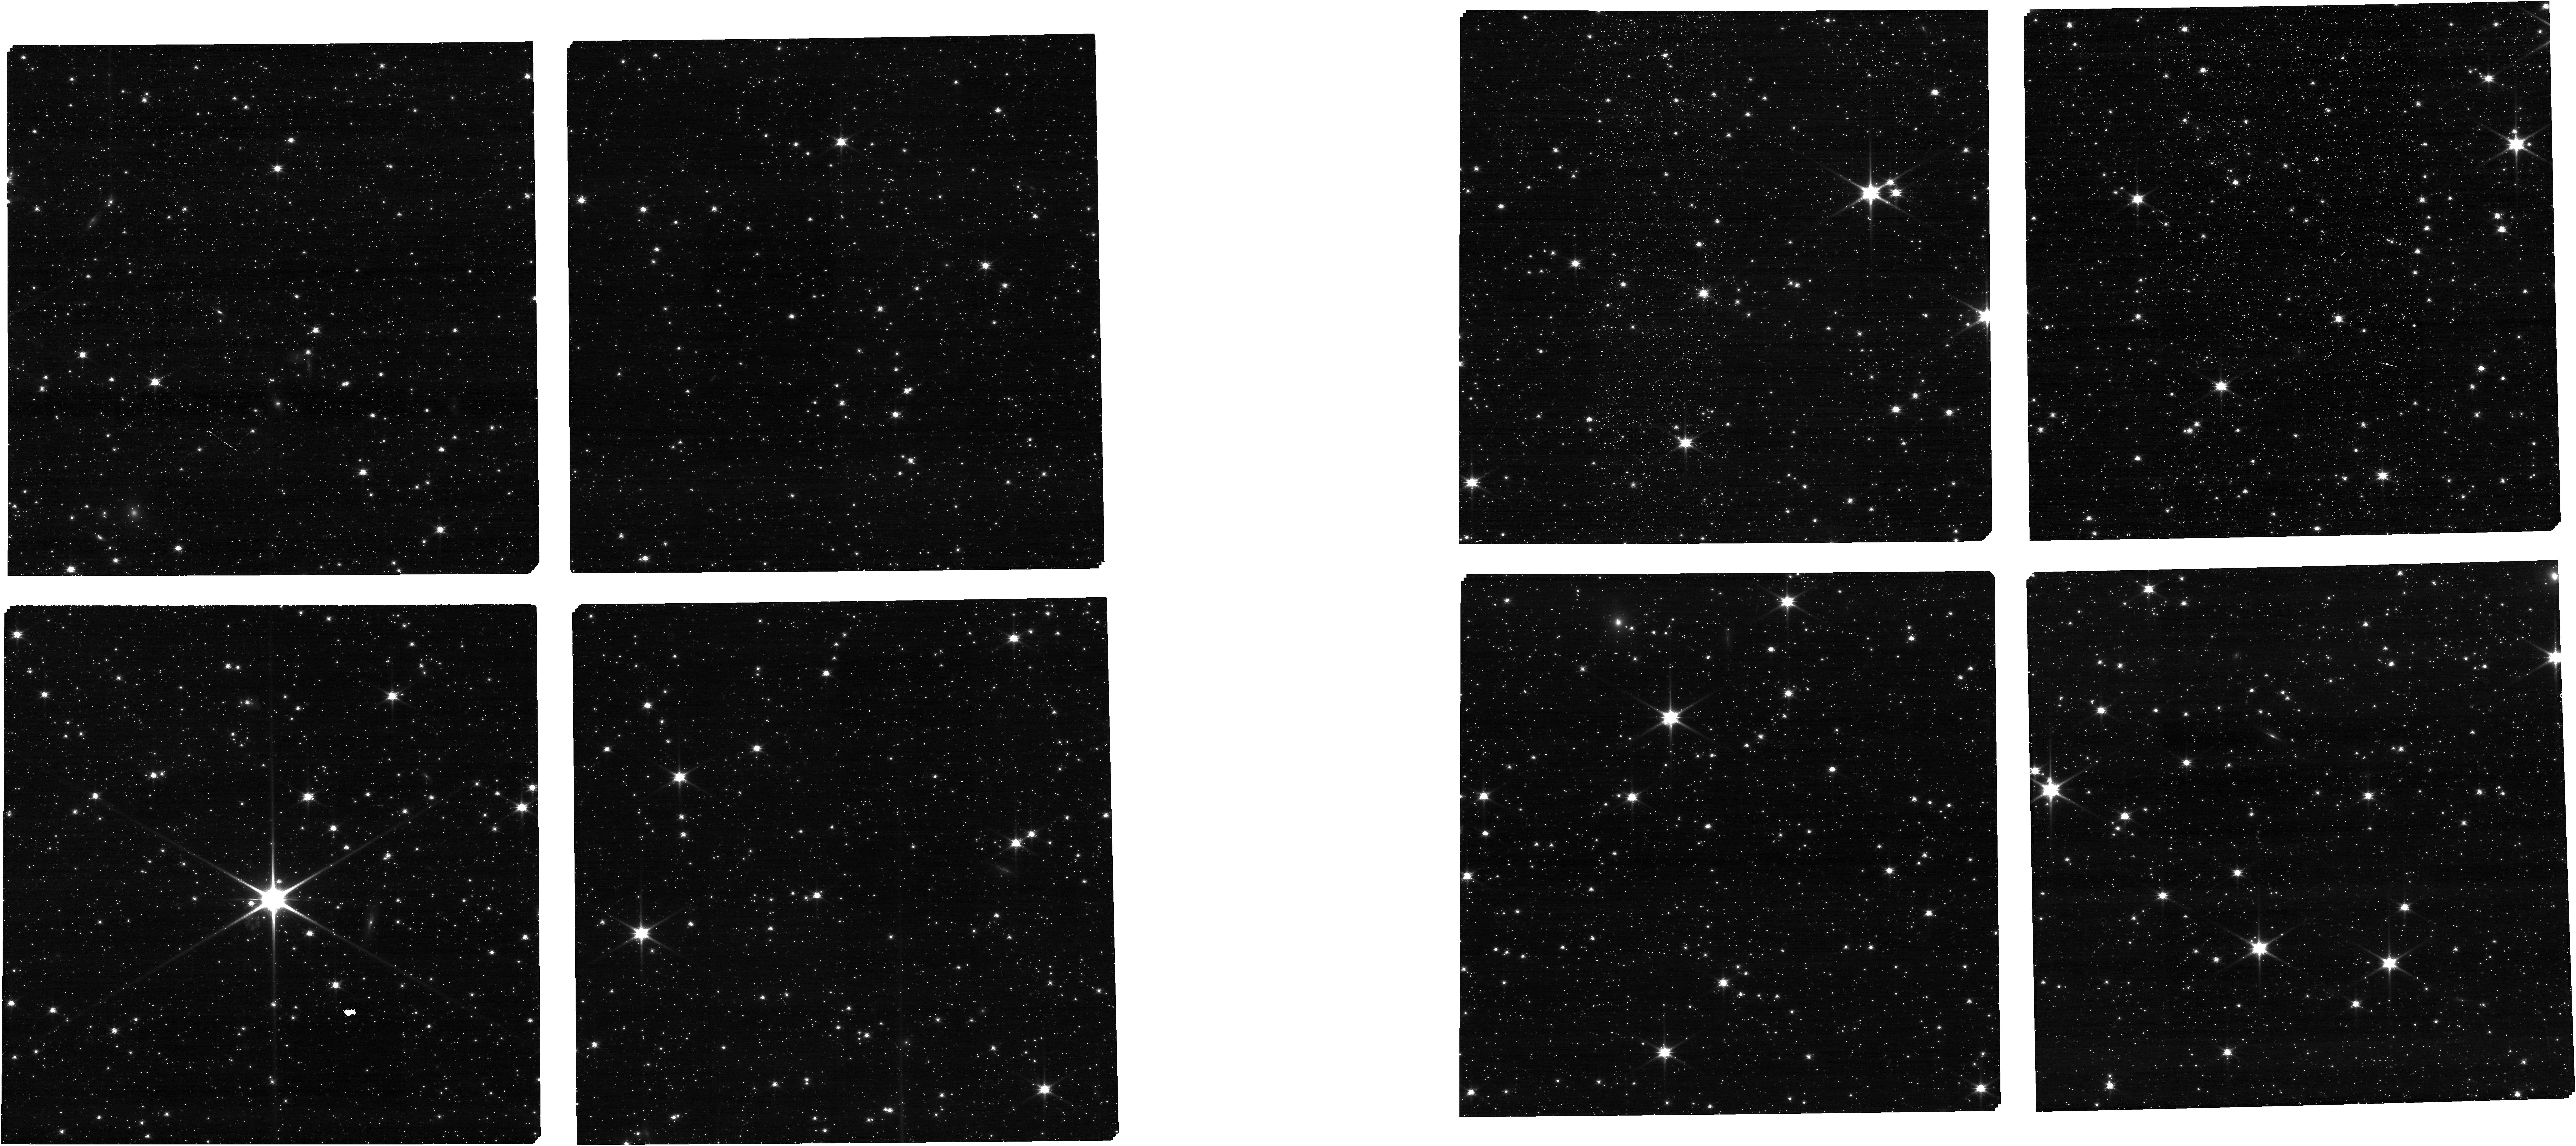
Target: NGC-346-SHORT. Instrument: NIRCAM. Filter: F090W. Exposure: 5 min. Observation ID: jw01227-o014_t025_nircam_clear-f090w

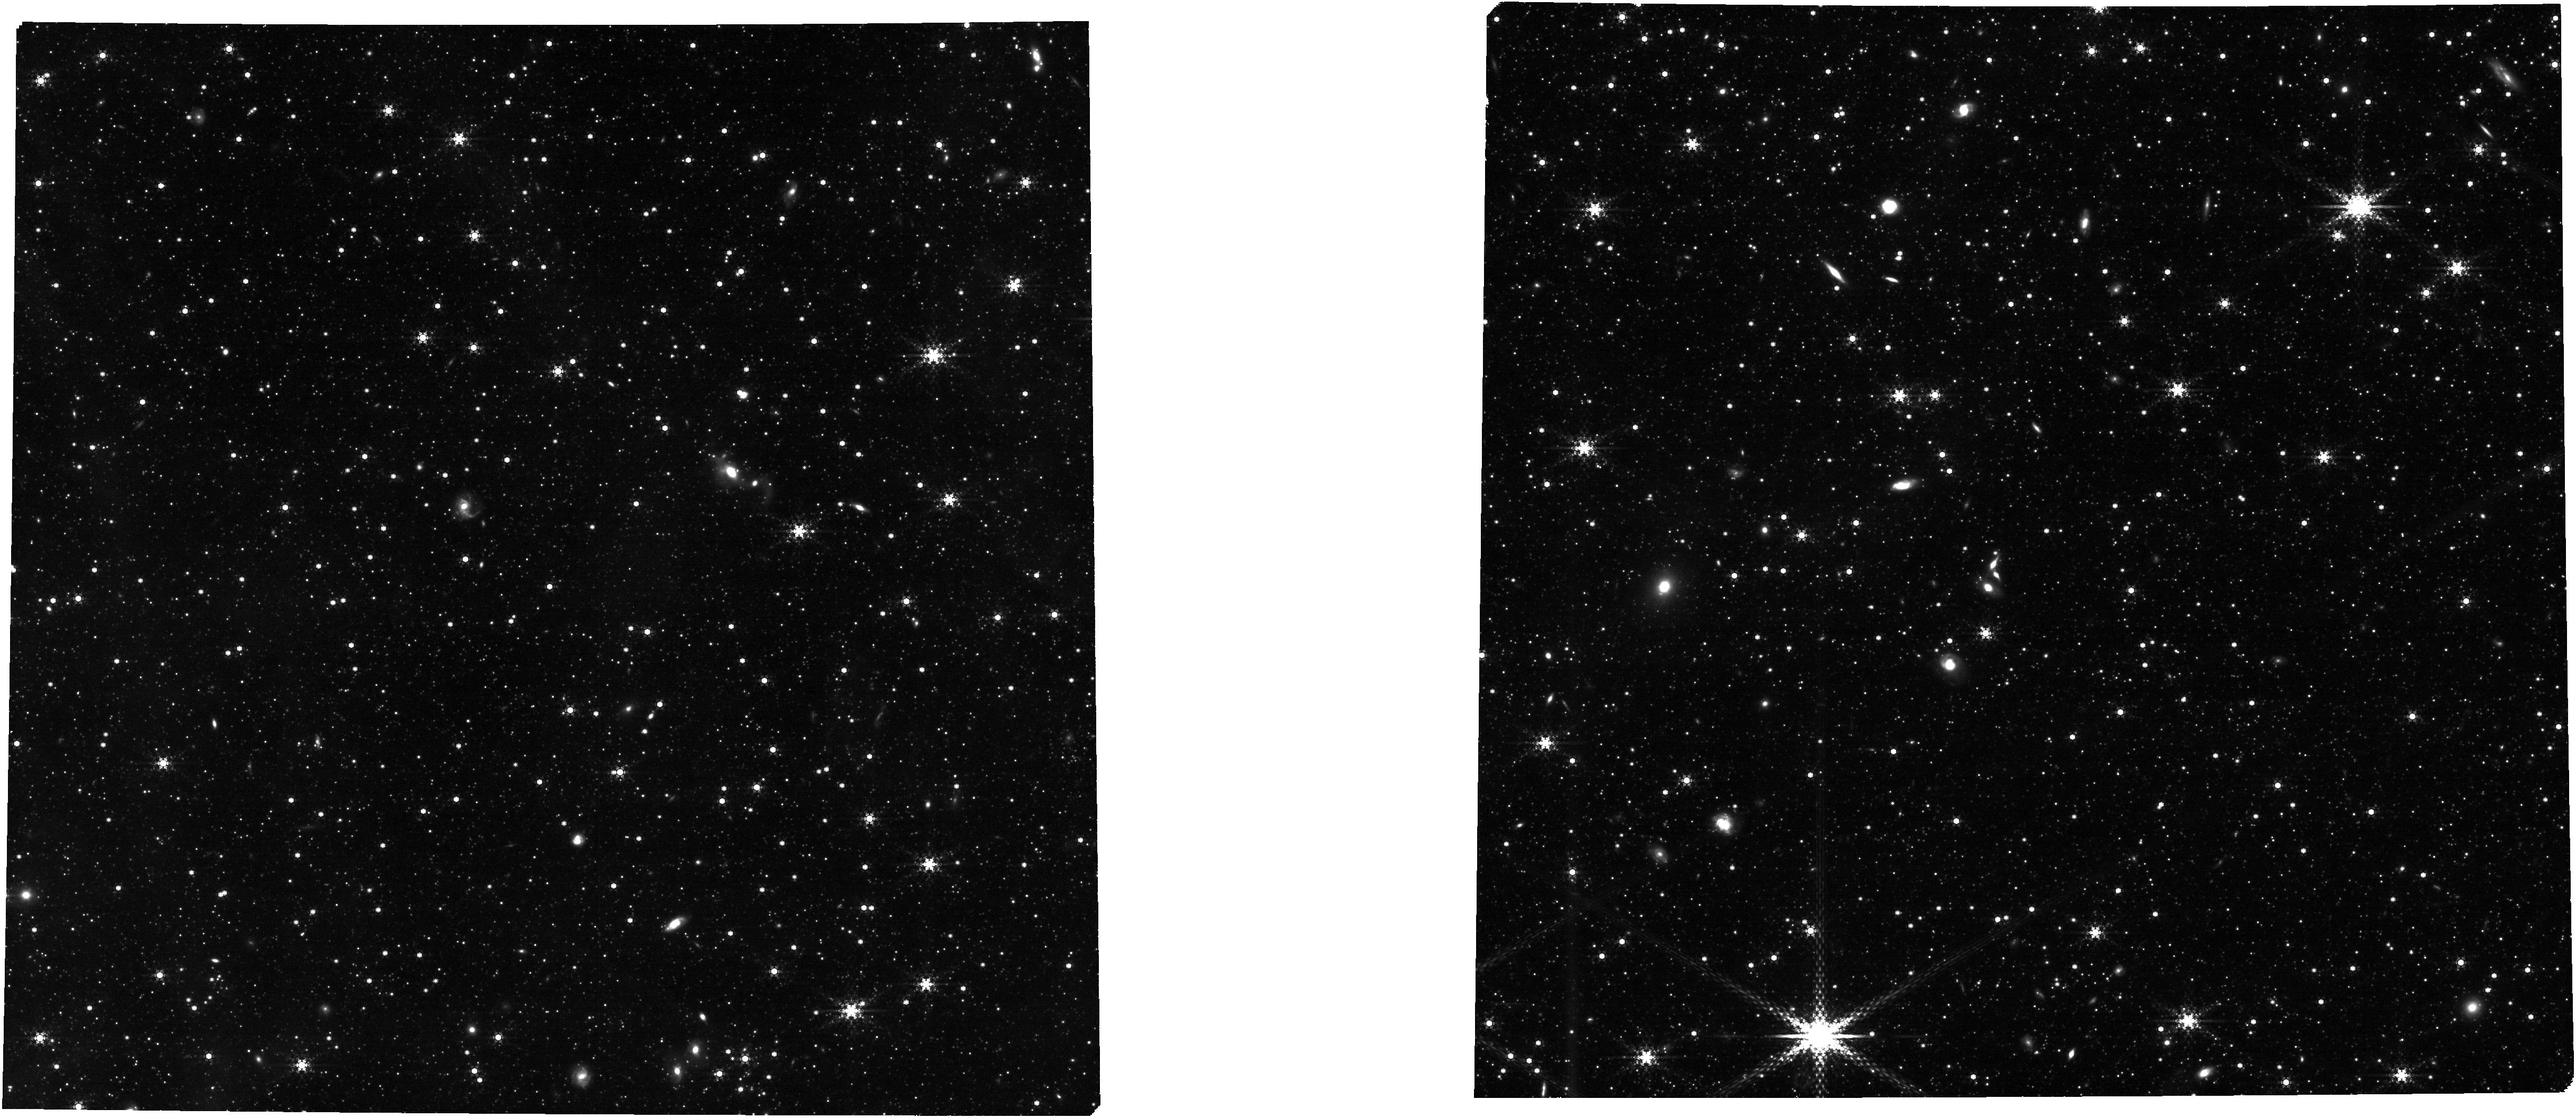
Target: Combined_Final_Catalog. Instrument: NIRCAM. Filter: F430M. Exposure: 24 min. Observation ID: jw01227-o026_t253_nircam_clear-f430m

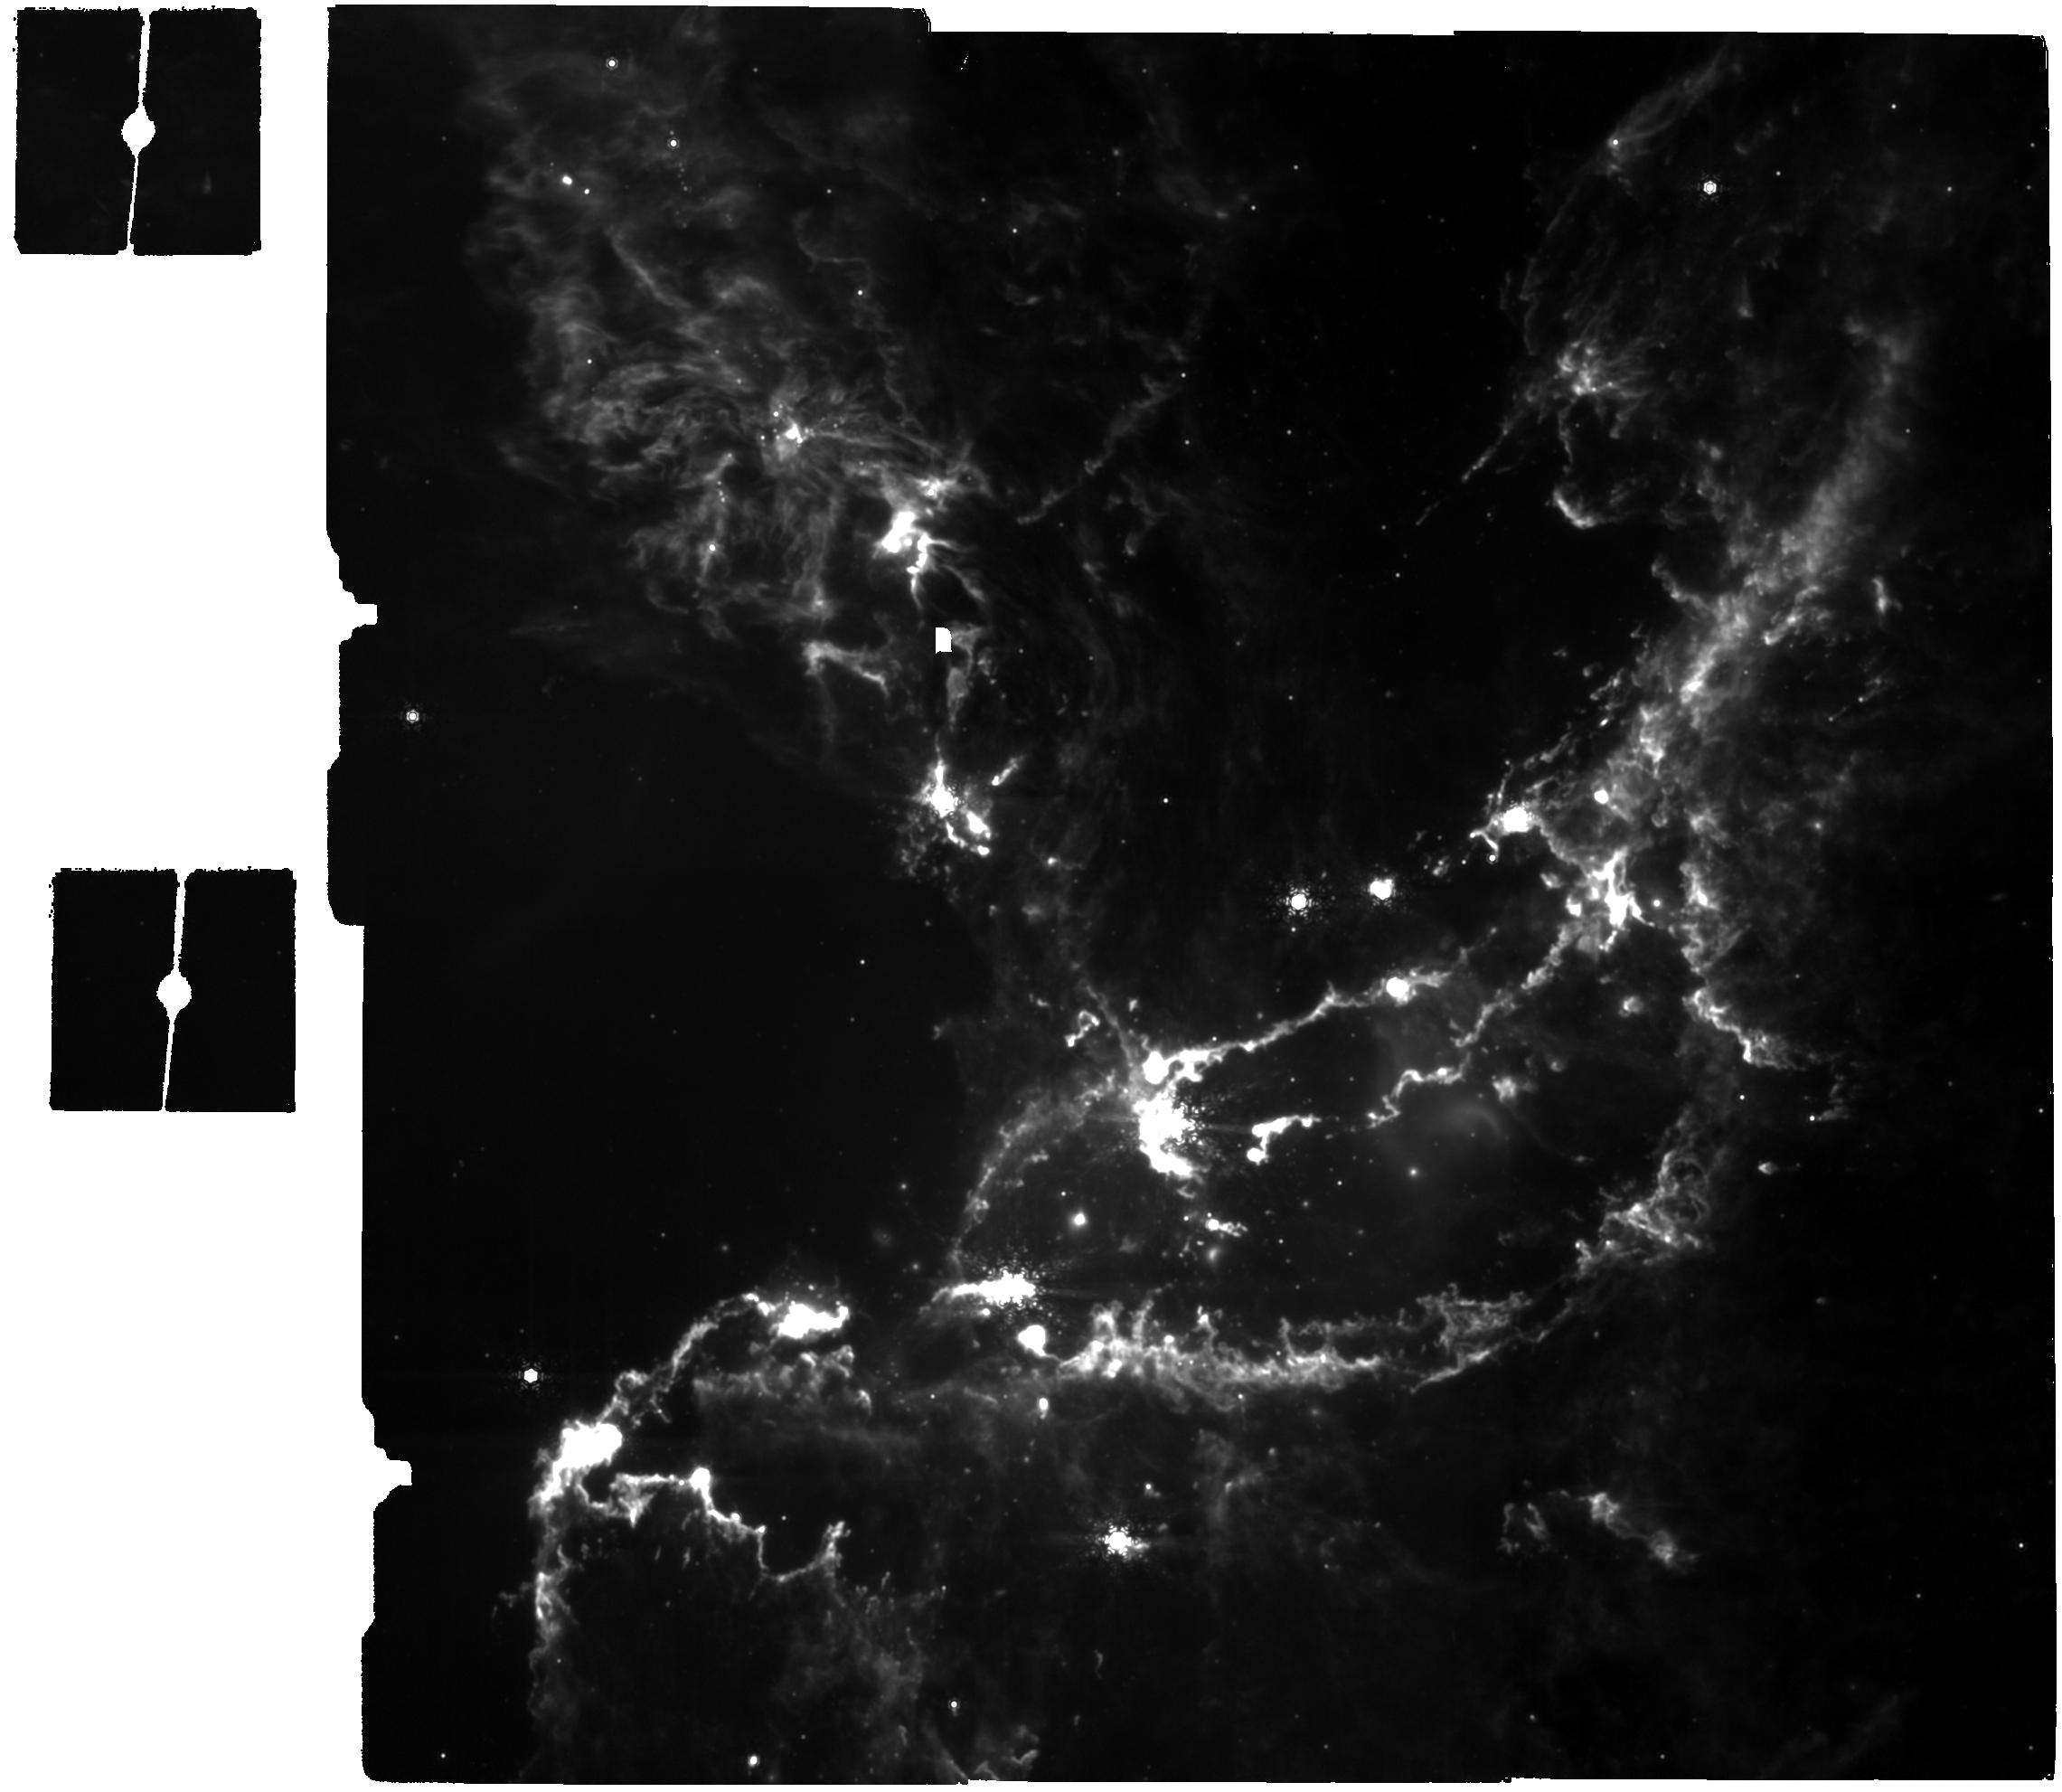
Target: NGC-346. Instrument: MIRI. Filter: F1130W. Exposure: 31 min. Observation ID: jw01227-c1003_t000_miri_f1130w

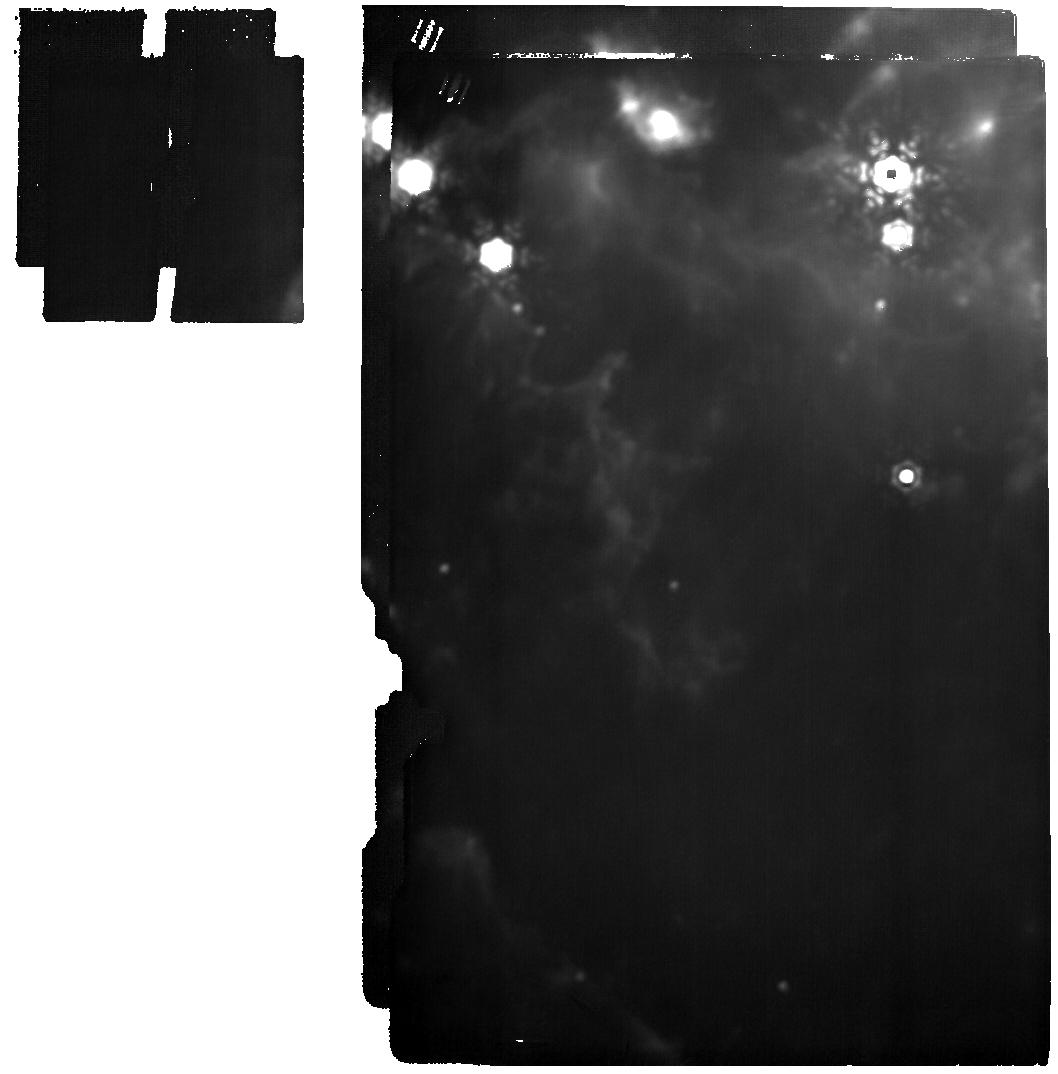
Target: Y533. Instrument: MIRI. Filter: F2550W. Exposure: 23 min. Observation ID: jw01227-o028_t023_miri_f2550w

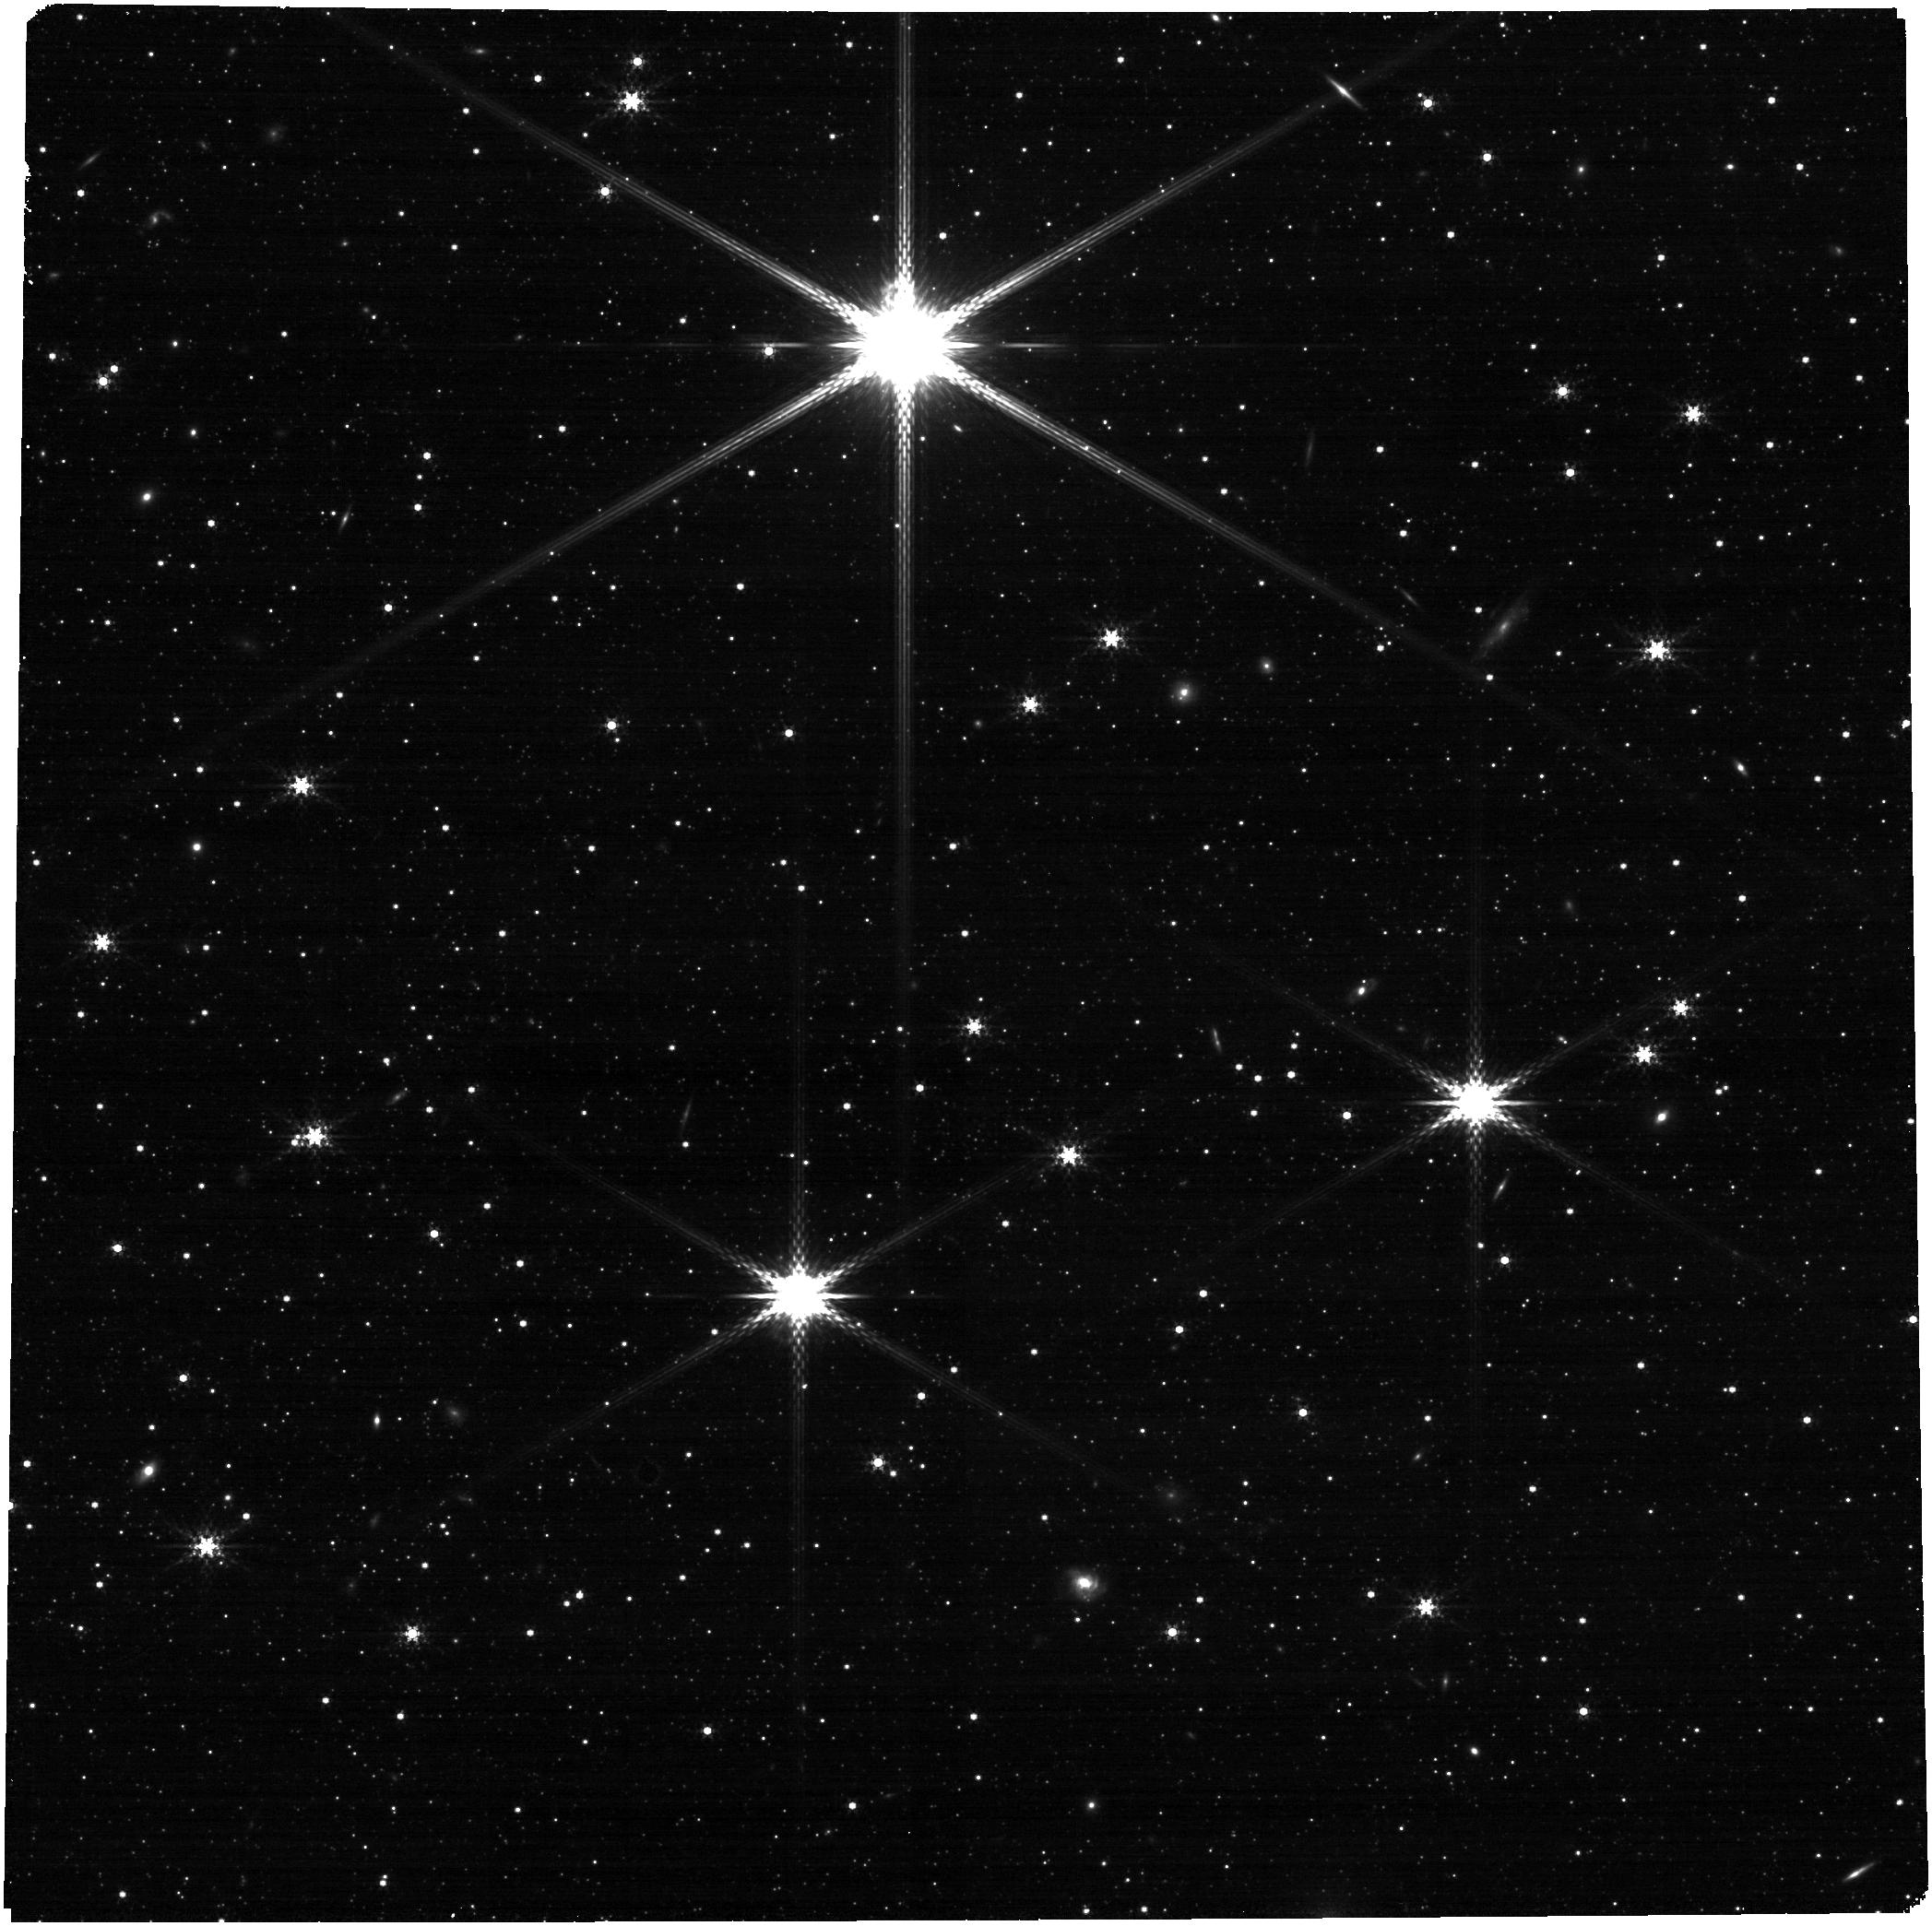
Target: NGC-346-TILE-6. Instrument: NIRCAM. Filter: F335M. Exposure: 4 min. Observation ID: jw01227-o017_t018_nircam_clear-f335m

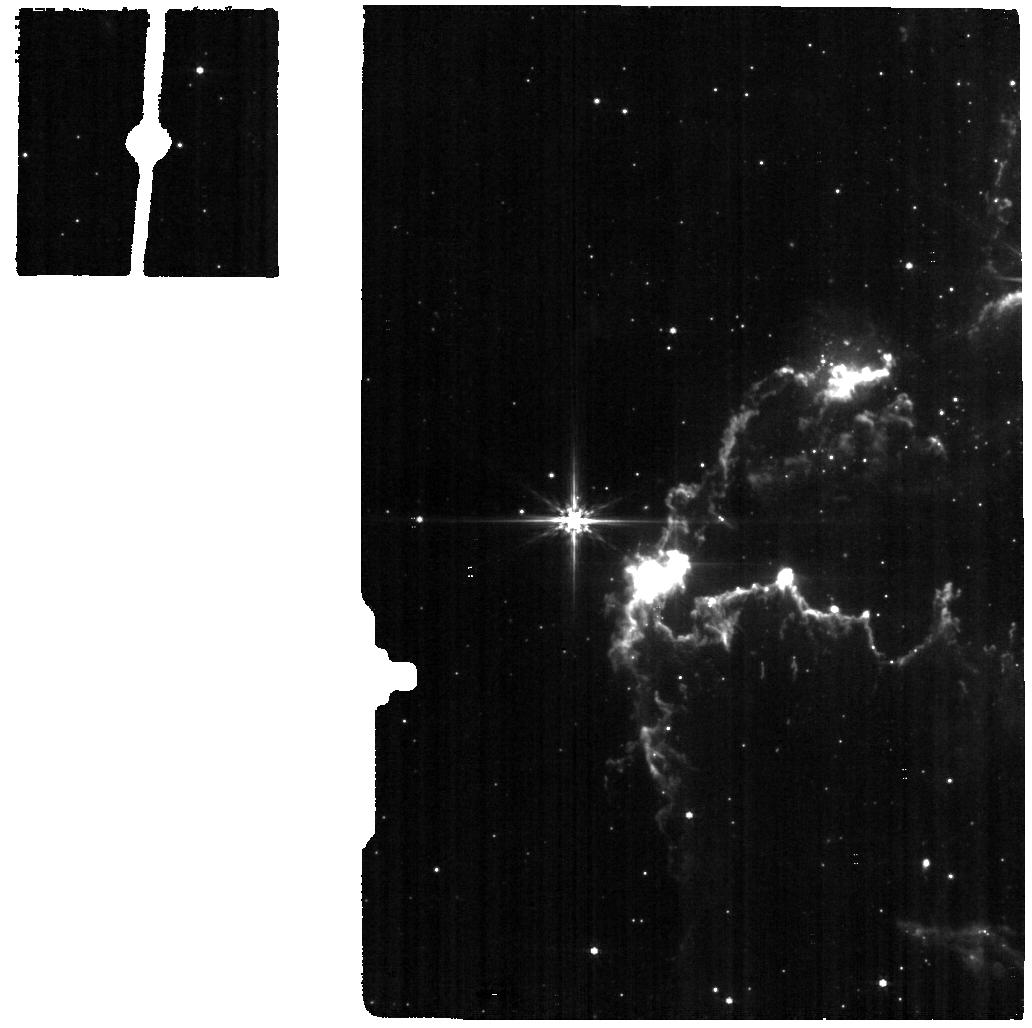
Target: Y535. Instrument: MIRI. Filter: F560W. Exposure: 1 min. Observation ID: jw01227-o019_t020_miri_f560w

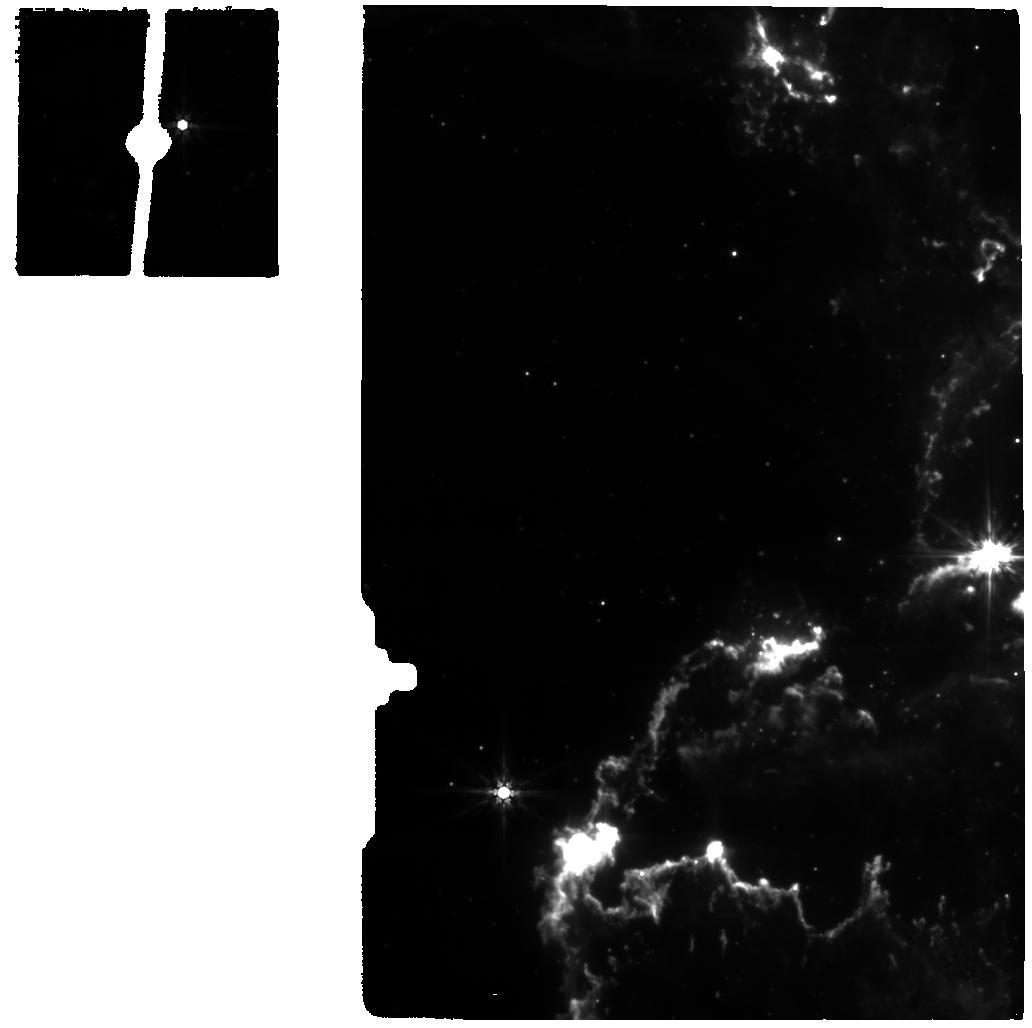
Target: Y532. Instrument: MIRI. Filter: F770W. Exposure: 3 min. Observation ID: jw01227-o021_t022_miri_f770w

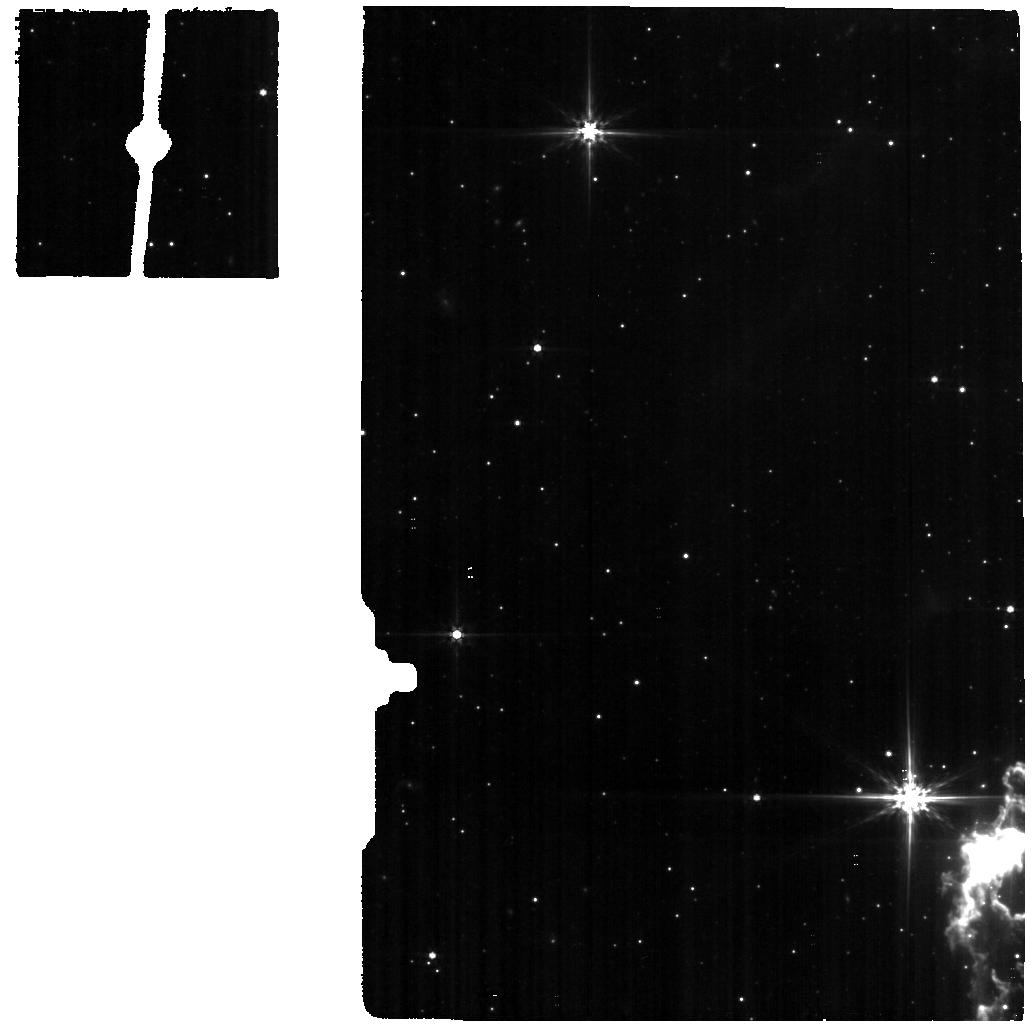
Target: Y544. Instrument: MIRI. Filter: F560W. Exposure: 3 min. Observation ID: jw01227-o020_t021_miri_f560w

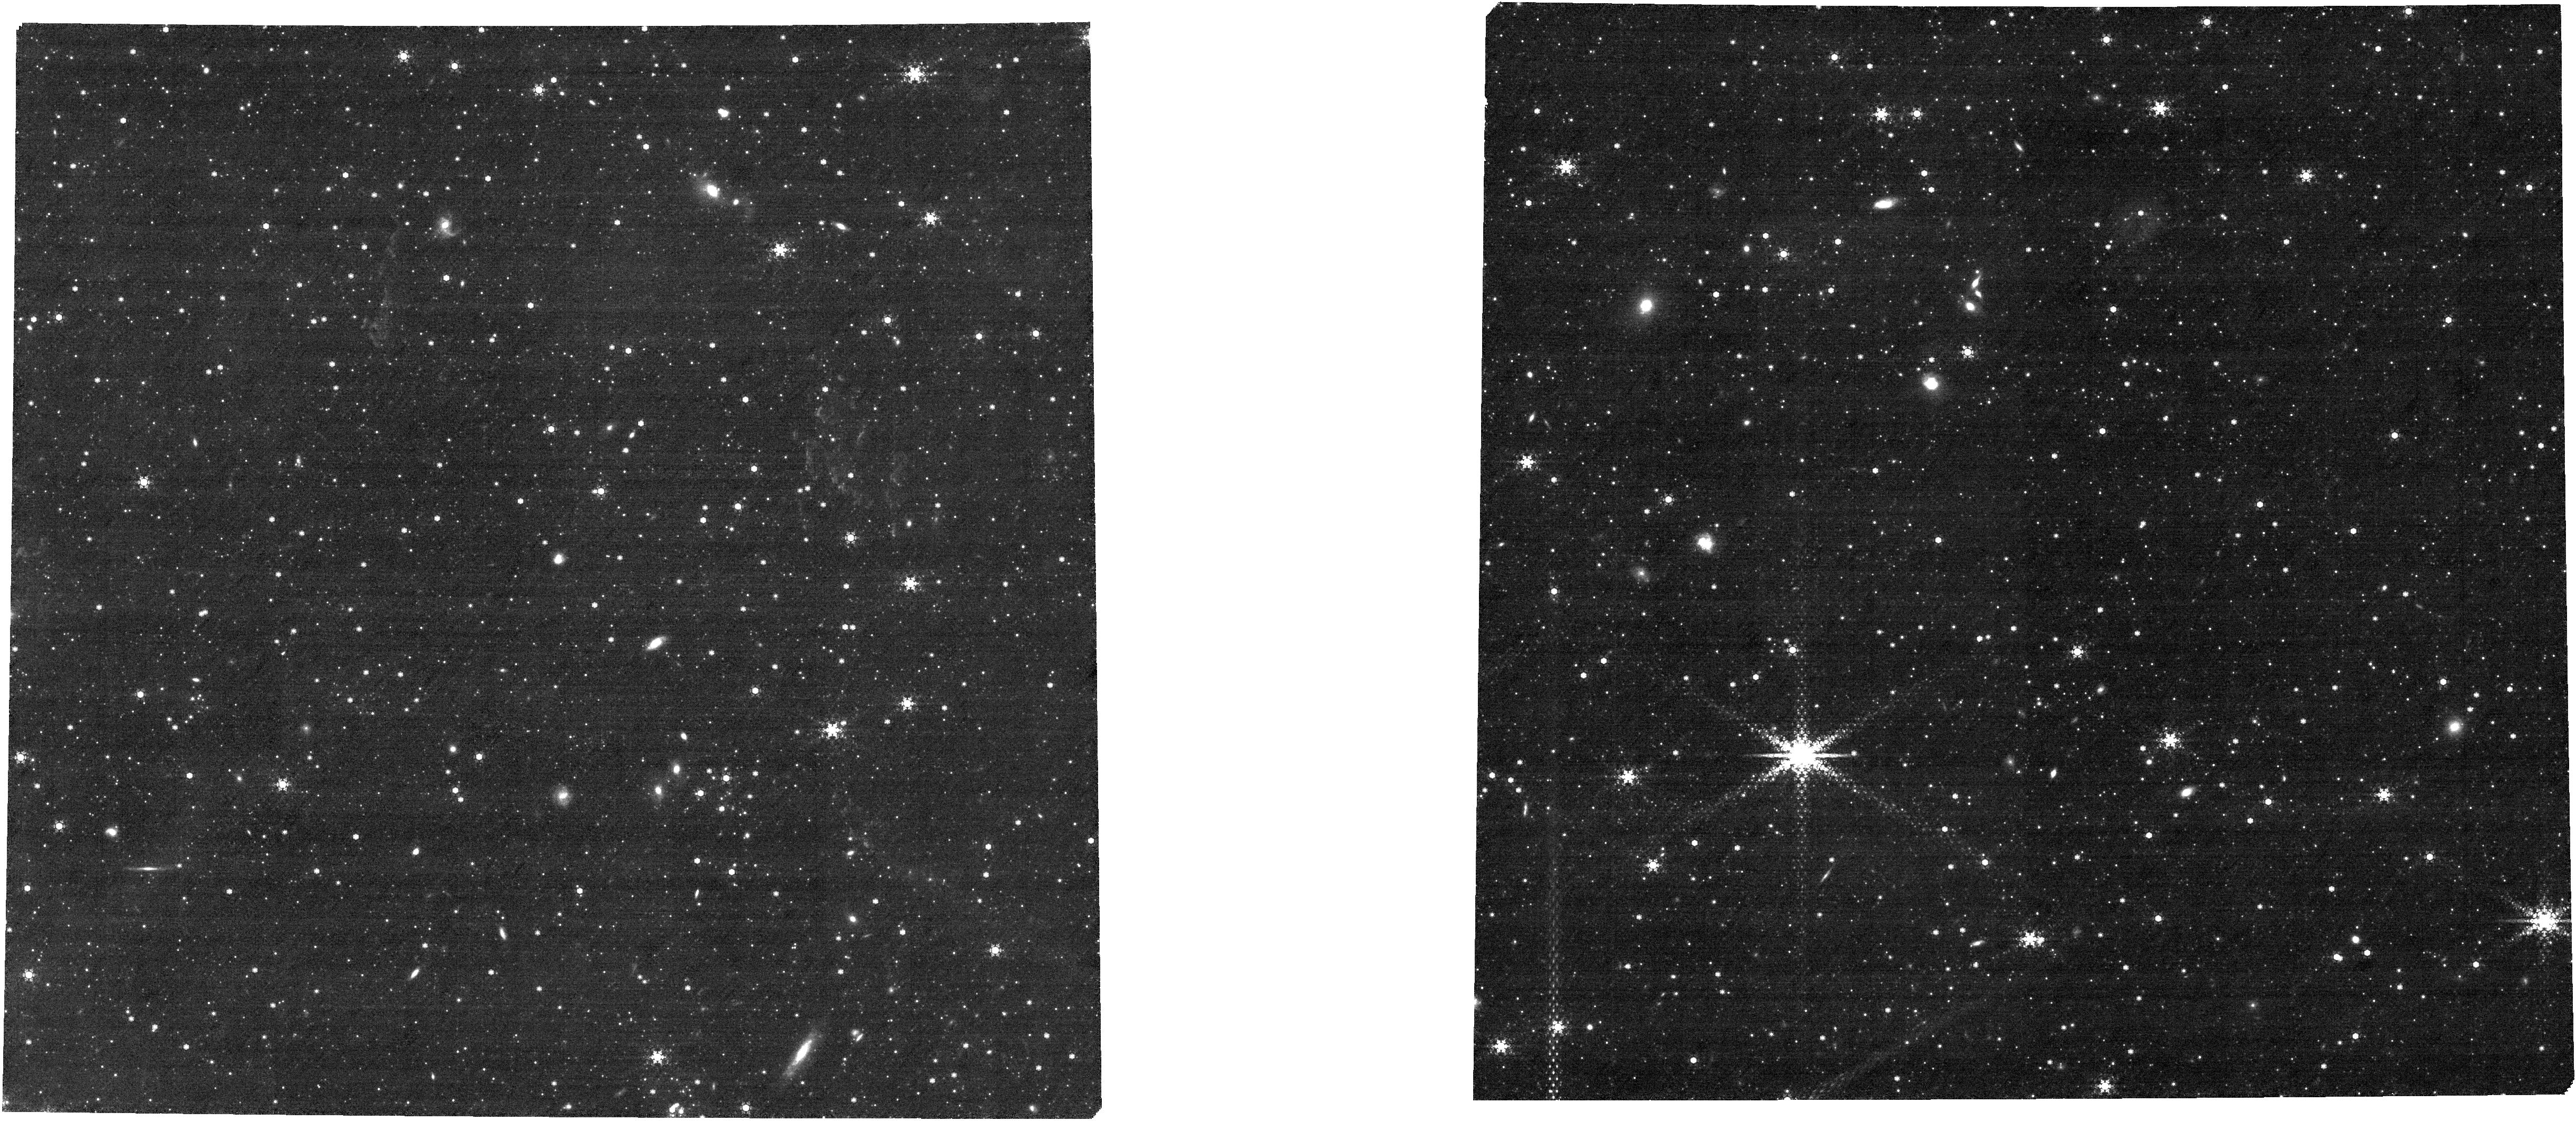
Target: Combined_Final_Catalog. Instrument: NIRCAM. Filter: F444W+F470N. Exposure: 52 min. Observation ID: jw01227-o026_t253_nircam_f444w-f470n

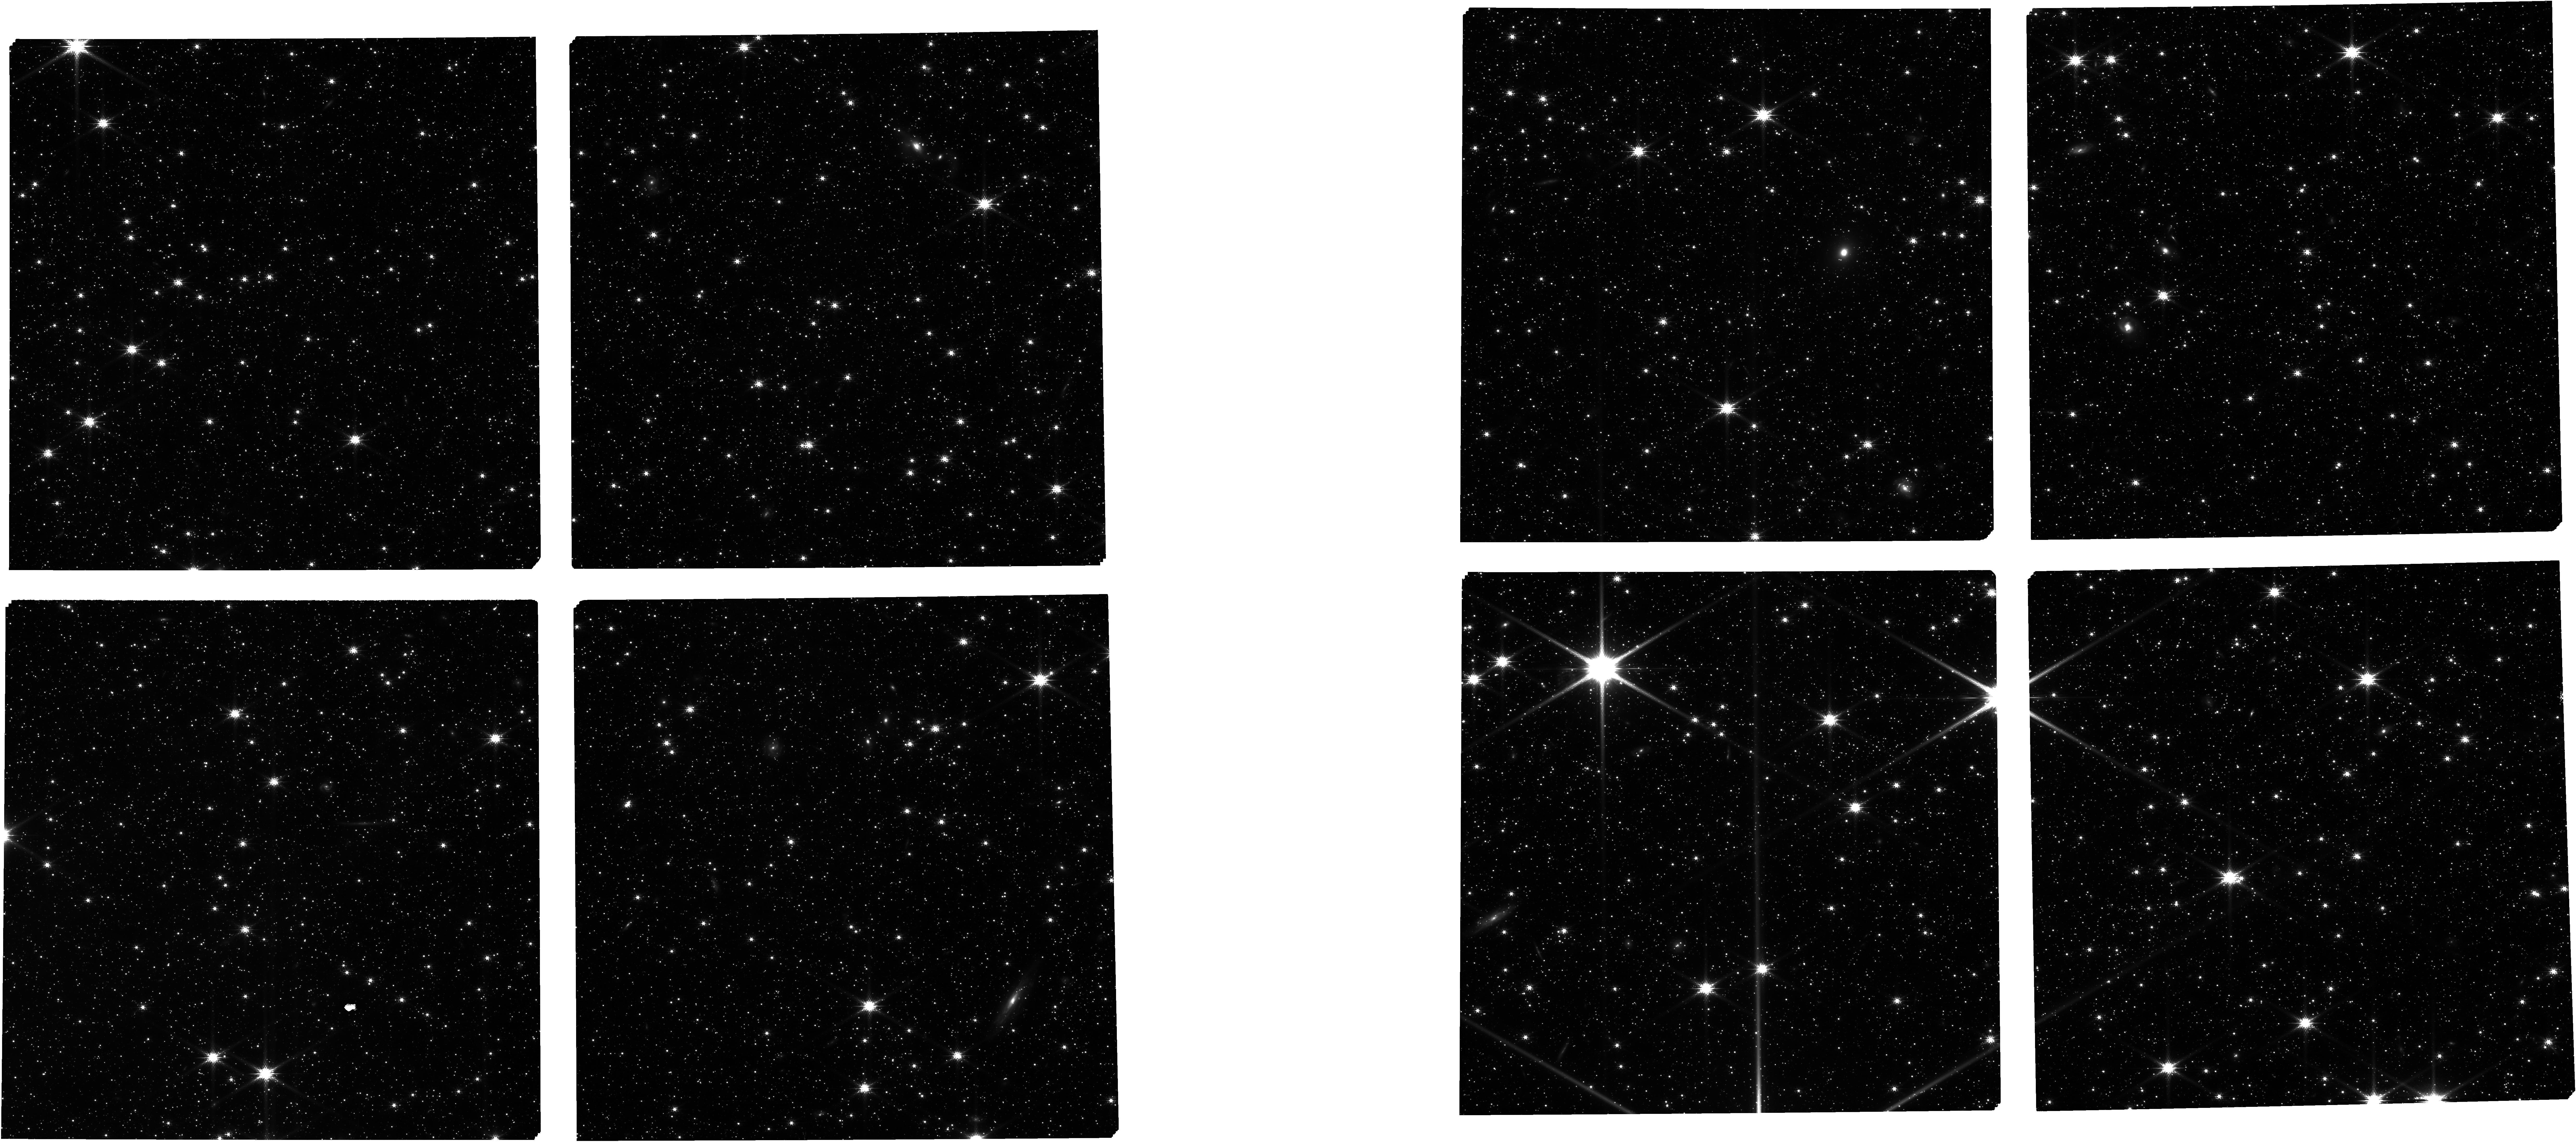
Target: Combined_Final_Catalog. Instrument: NIRCAM. Filter: F150W. Exposure: 24 min. Observation ID: jw01227-o026_t253_nircam_clear-f150w

NGC 346: Star Formation at Low Metallicity in the Small Magellanic Cloud (PI: Meixner, Margaret)

Observations of galaxies across cosmic time show that the star formation rate peaked at a redshift of ~1.5, meaning star formation in the Universe occurred predominantly at lower than solar metallicity for which an active burst mode may be more prevalent. However, the overwhelming majority of observational studies have been conducted on solar metallicity Milky Way star formation regions. The question is: Are there substantial differences in the star formation process at lower metallicity? Studies of star forming clouds in reduced metallicity galaxies have been inhibited by the lack of observatories with sufficient resolution and sensitivity. With JWST, we will be able to study star formation in the Magellanic Clouds like we can in the Milky Way with Spitzer. Our Spitzer SAGE and Herschel HERITAGE surveys of the LMC and SMC have revealed where to point JWST to study active star formation from the discovery of thousands of young stellar objects (e.g., Whitney et al. 2008; Gruendl and Chu 2009; Sewiło et al. 2013; Carlson et al. 2012; Seale et al. 2014). In the SMC, we have selected the target NGC 346 for a comprehensive imaging and spectroscopic study with NIRCam, MIRI Imager, MIRI MRS spectroscopy and NIRSpec MSA spectroscopy. This target has prior HST images in which thousands of pre-main sequence stars were identified (Nota et al. 2006), Spitzer IRS spectral studies of the region and also young stellar objects in the region (e.g., Ruffle et al. 2015), and planned ALMA observations of the molecular gas (PI: Muller). These observations are taken at two epochs separated by at least 6 months. The first epoch includes NIRCam imaging mosaics with MIRI in parallel; MIRI imaging mosaics with NIRCam in parallel and NIRSpec MOS spectroscopy with NIRCam in parallel. The imaging mosaicks have been set up so that the main NGC 346 region is covered no matter when the observation is taken. For the NIRSpec MOS spectroscopy in the G235M grating, the final target list will be drawn from H-alpha excess pre-main sequence stars identified with HST ACS imaging and also Spitzer and K-spec observations that have positions bootstrapped from HST/ACS. The targets for the first NIRSpec must have high precision positions. The second epoch is linked to the first epoch such that they are separated by at least 6 months but not more than one year to allow identification of sources for the second epoch. The second epoch includes NIRSpec MOS spectroscopy with NIRCam in parallel and MIRI MRS spectoscopy with simultaneous MIRI imaging. The NIRspec MOS spectroscopy uses three gratings: G235M, G395M and G235H. The MIRI MRS spectroscopy gets full spectra of the targets. The second epoch targets will all be based on the results of the NIRCam and MIRI imaging from the first epoch. The NIRSpec MOS targets will identify embedded targets of all evolutionary stages including targets with potential ice features and background stars with which to probe the ice features of the ISM. The current MIRI MRS targets are place holders for the future targets to be selected from the NIRCam and MIRI imaging and will sample objects of different evolutionary stages. From the MIRI and NIRCam imaging study we plan to characterize the spectral energy distributions of over a thousand young stellar objects and pre main sequence stars to understand the evolution of the circumstellar disks and envelopes of forming stars over a wide range in mass (1 to 50+ M_sun) and evolutionary stage (0 to III). In particular, the greater clarity of JWST will enable us to detect for the first time the planet-forming dust disks around these solar-mass stars at the distance of the SMC and allow us to address questions such as: Can planet formation occur at low metallicity when dust disk masses may be smaller than Galactic counterparts? The MIRI imaging of the PAH bands will also probe the PAH physics of the gaseous regions. From the MIRI spectroscopic study, we will characterize the circumstellar and interstellar environment of select massive star formation regions from the most (silicate in absorption and ice features) to least embedded (optically detected protoclusters). The NIRSpec MSA measurements will target both the pre-main sequence stars detected by Hα with HST and embedded targets detected as highly reddened by the NIRCam and MIRI imaging study. Full spectral coverage of both instruments will provide a wealth of information on the physical conditions of the ionized gas (atomic lines), and molecular gas (H2 lines) and the nature of the dust (PAHs, ice features) of the planet-forming YSOs at lower metallicities. The ionized atomic line emissions will provide excitation of the YSO and also the surrounding ISM. Molecular hydrogen quadra-pole vibrational and rotational lines trace the highly excited molecular gas in the region. The spectral resolution is high enough to detect ionized or molecular jets of gas at velocities >100 km s-1 allowing us to constrain outflow velocities. The NIRCam and MIRI imaging and prior work on YSO spectroscopy with Spitzer IRS will be used to identify appropriate MRS targets for epoch 2 followup in the NGC 346 region (Oliveira et al. 2009, 2013; and Seale et al. 2009). We will observe 3 targets in the imaged region with MIRI/MRS with different luminosities and/or evolutionary states.